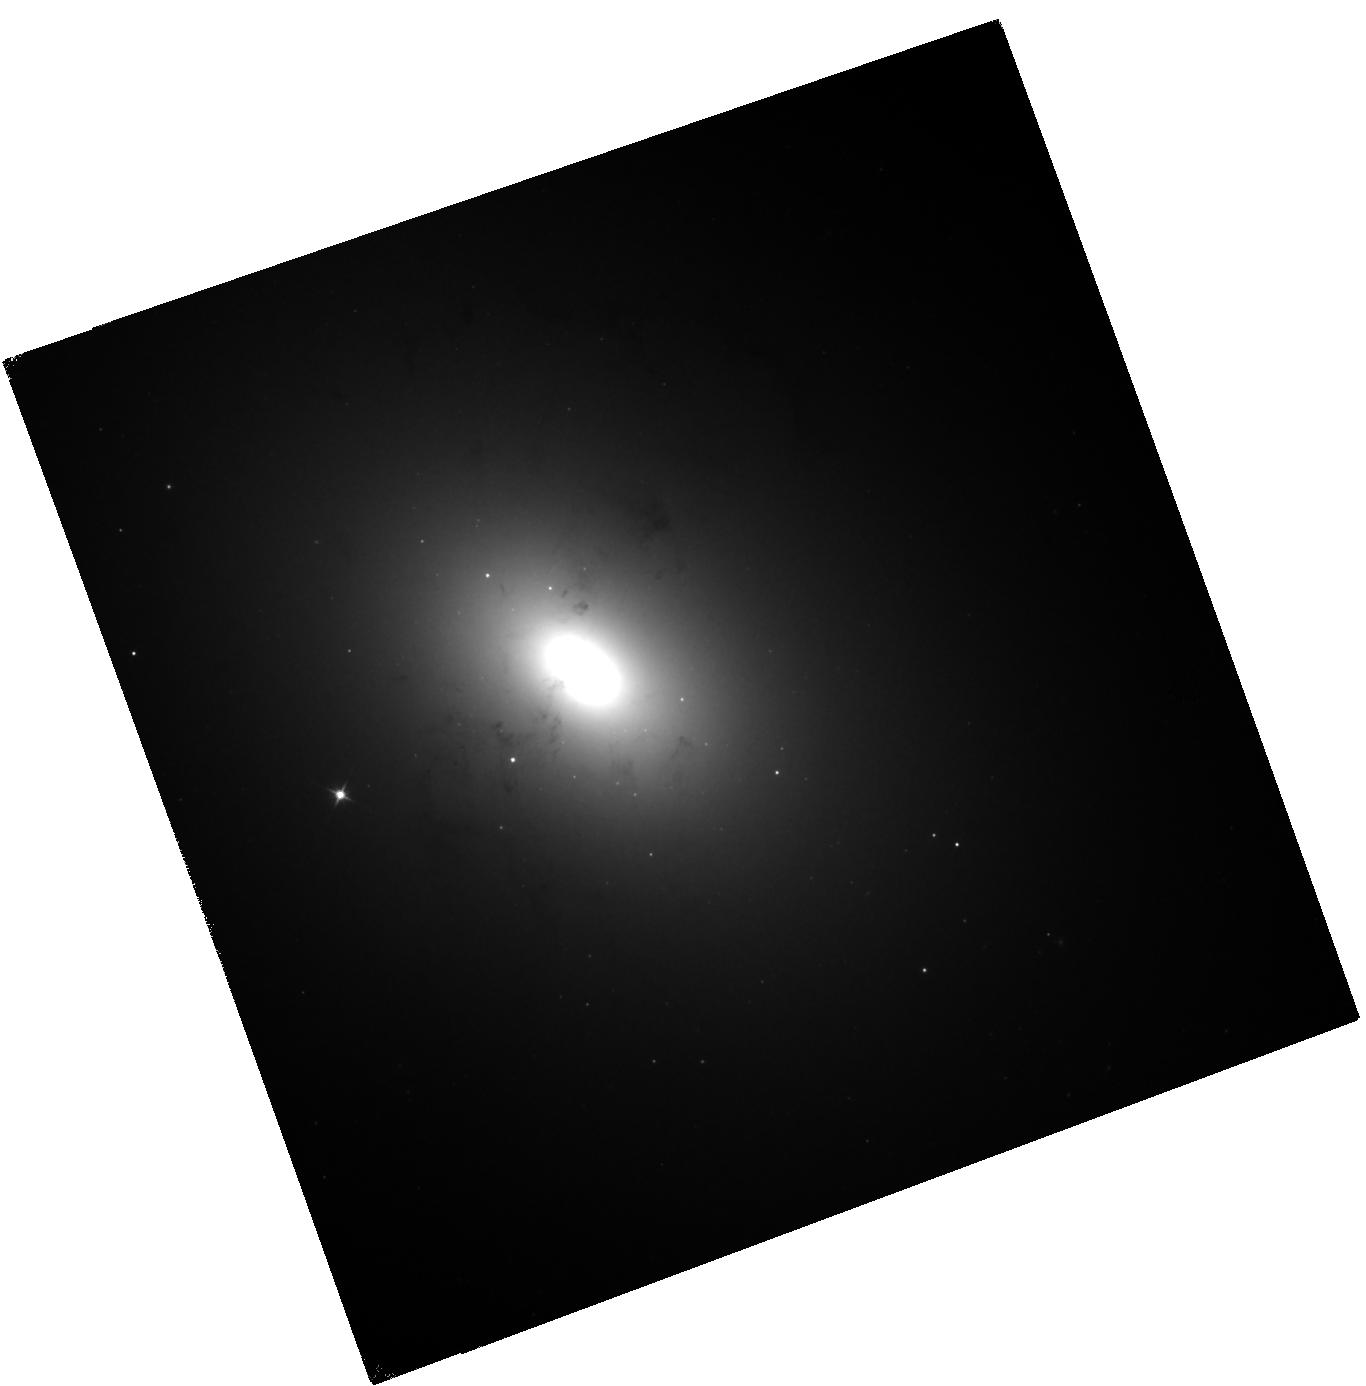
Target: NGC1316
Instrument: WFC3/IR
Filter: F110W
Exposure: 30 min
Observation ID: hst_11691_03_wfc3_ir_f110w_ib3n03

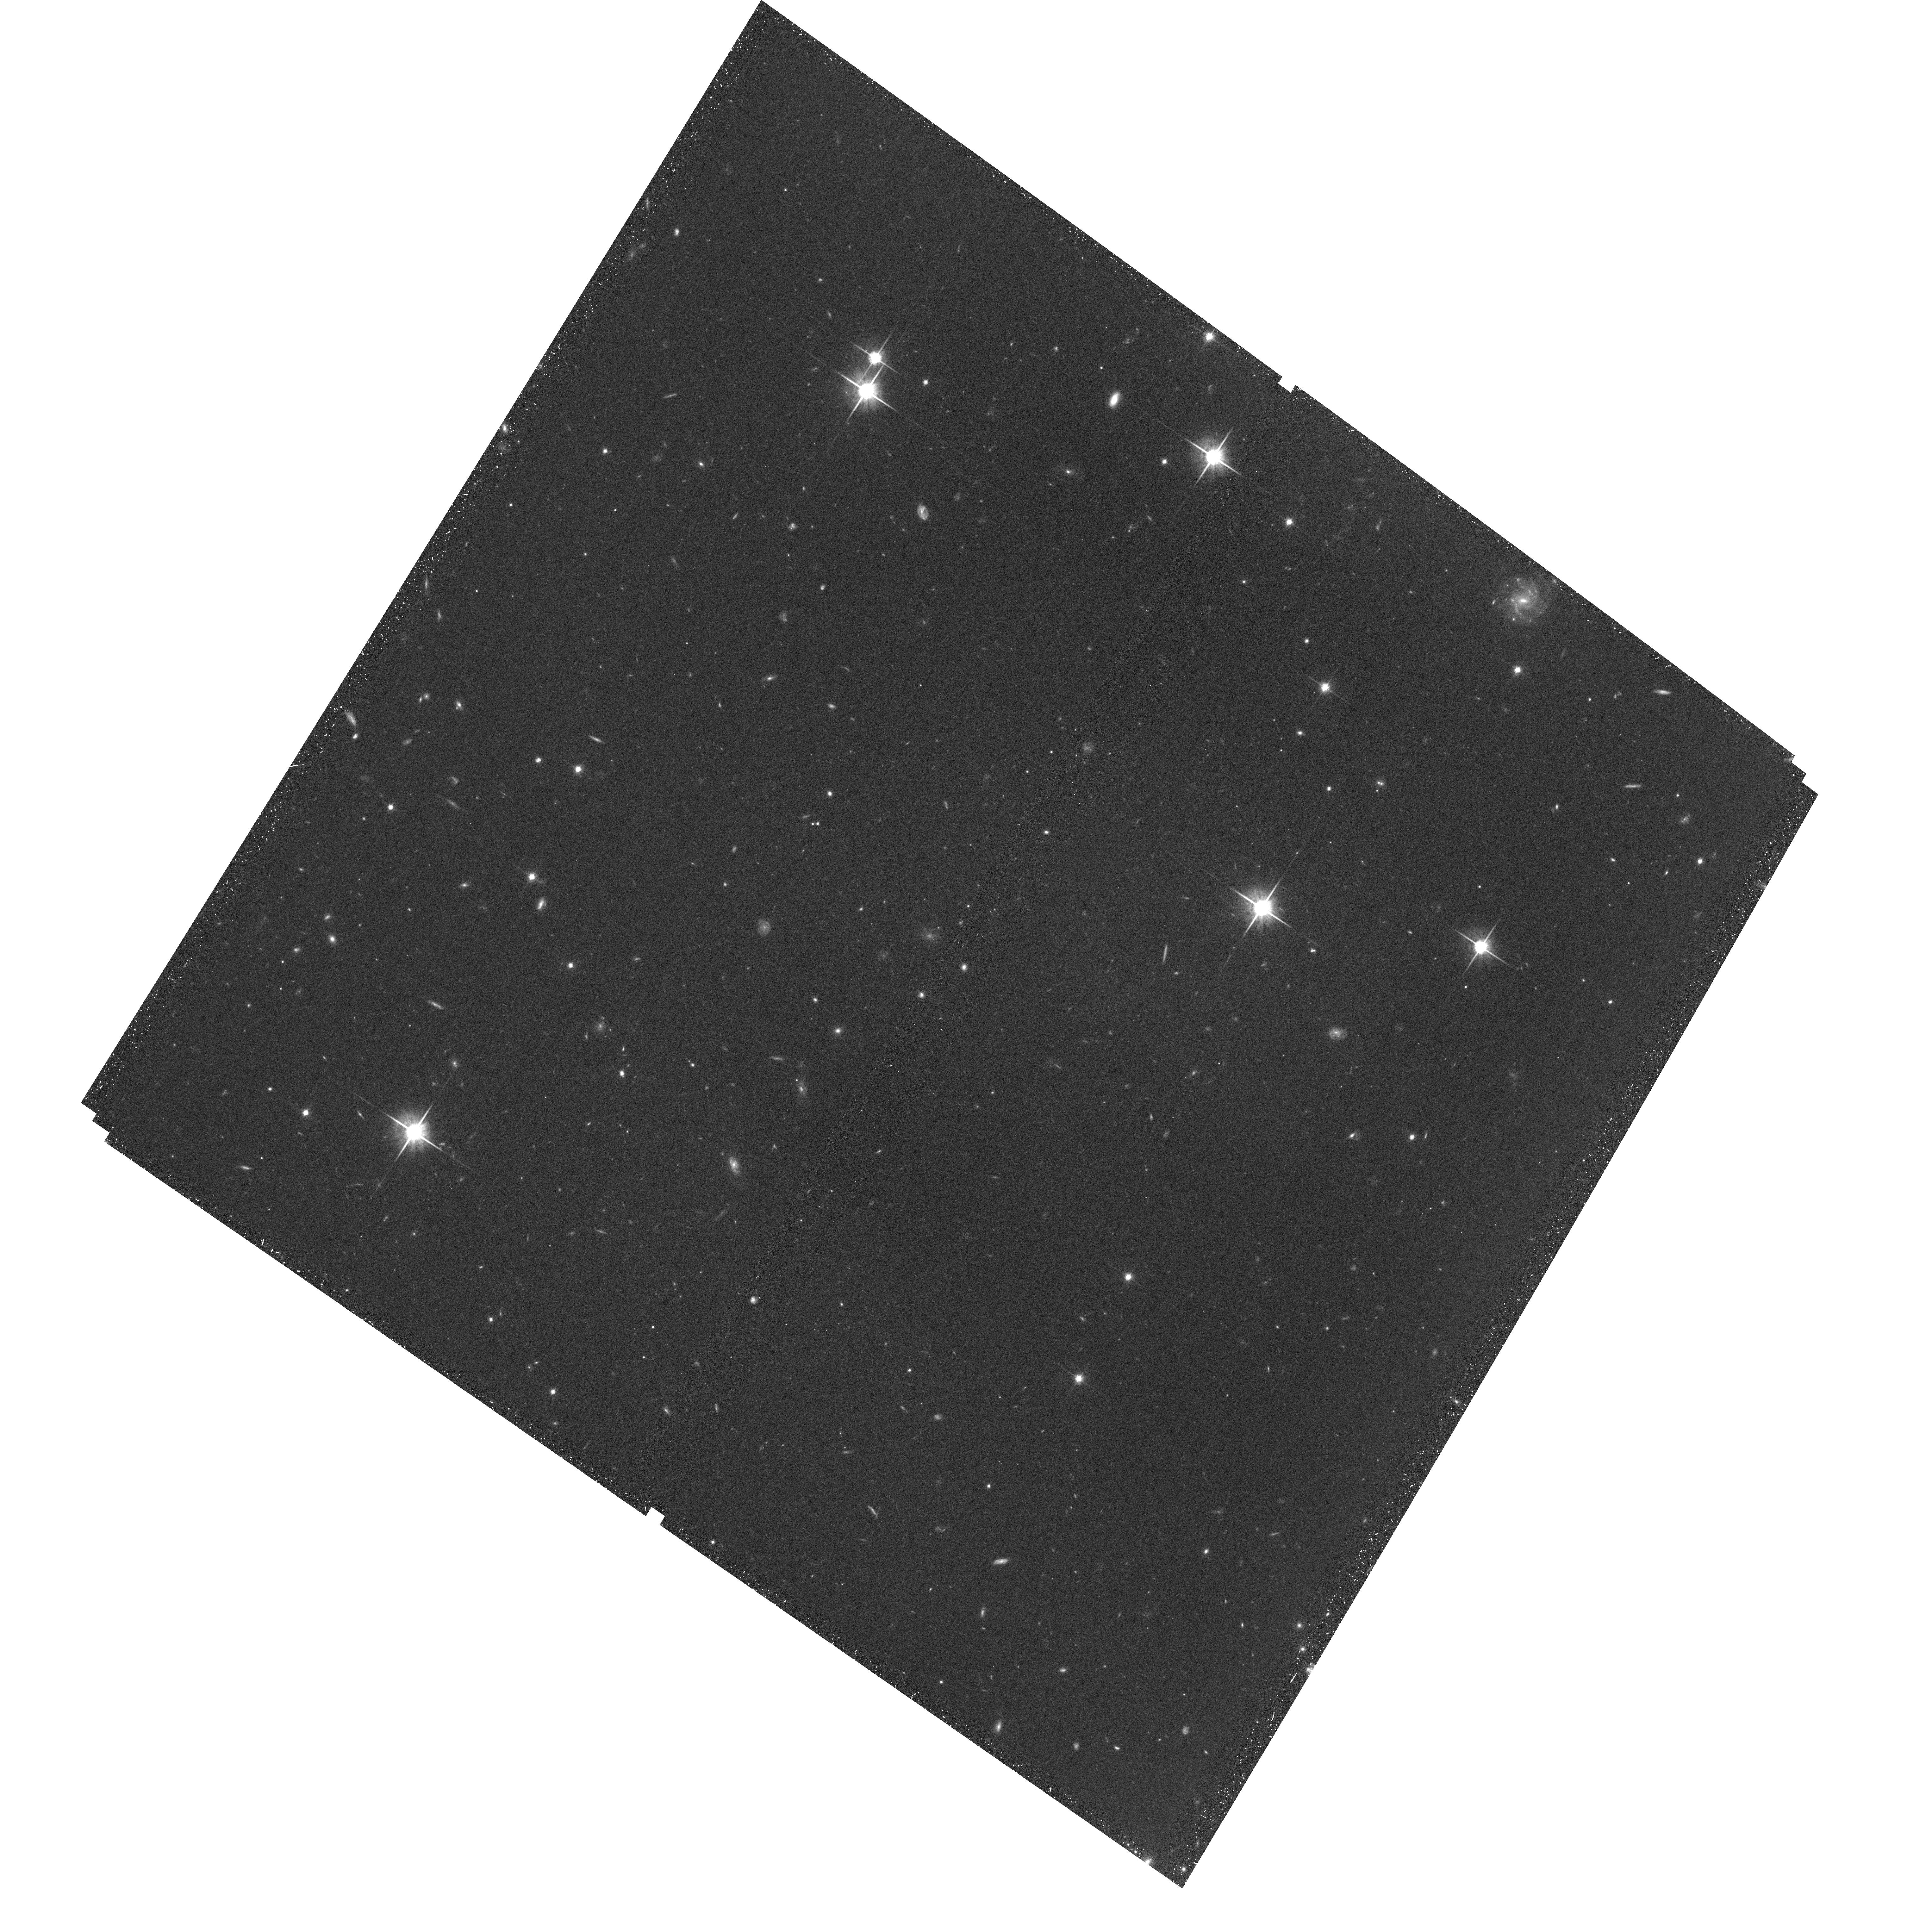
Target: field at RA 335.289°, Dec -24.702°
Instrument: ACS/WFC
Filter: F814W
Exposure: 37 min
Observation ID: hst_11691_02_acs_wfc_f814w_jb3n02

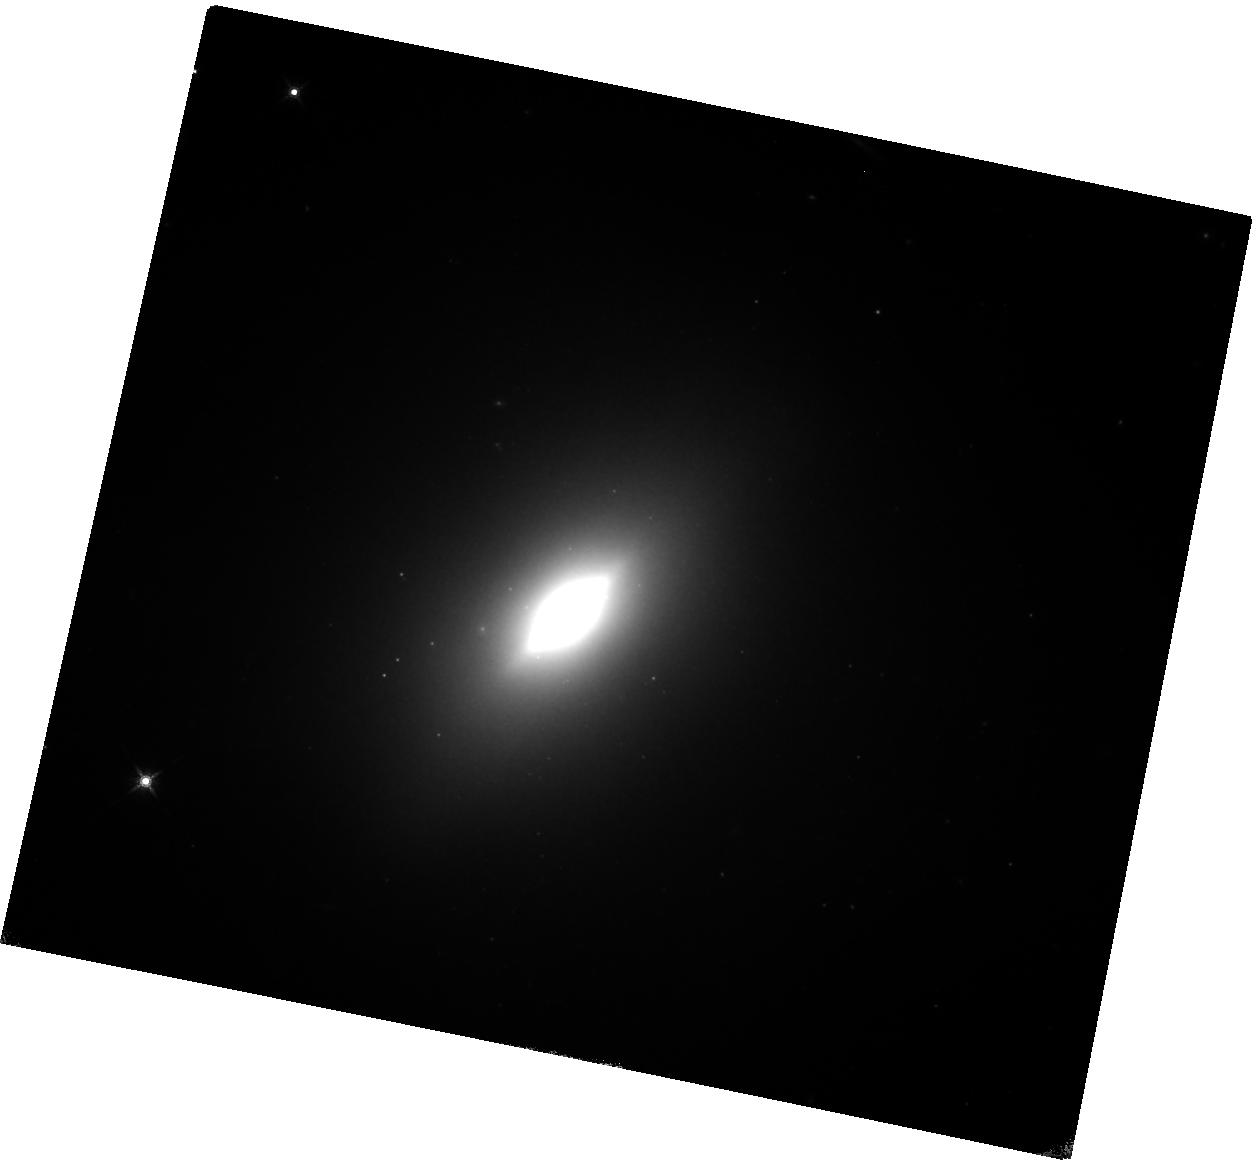
Target: NGC3610
Instrument: WFC3/IR
Filter: F160W
Exposure: 58 min
Observation ID: hst_11691_04_wfc3_ir_f160w_ib3n04

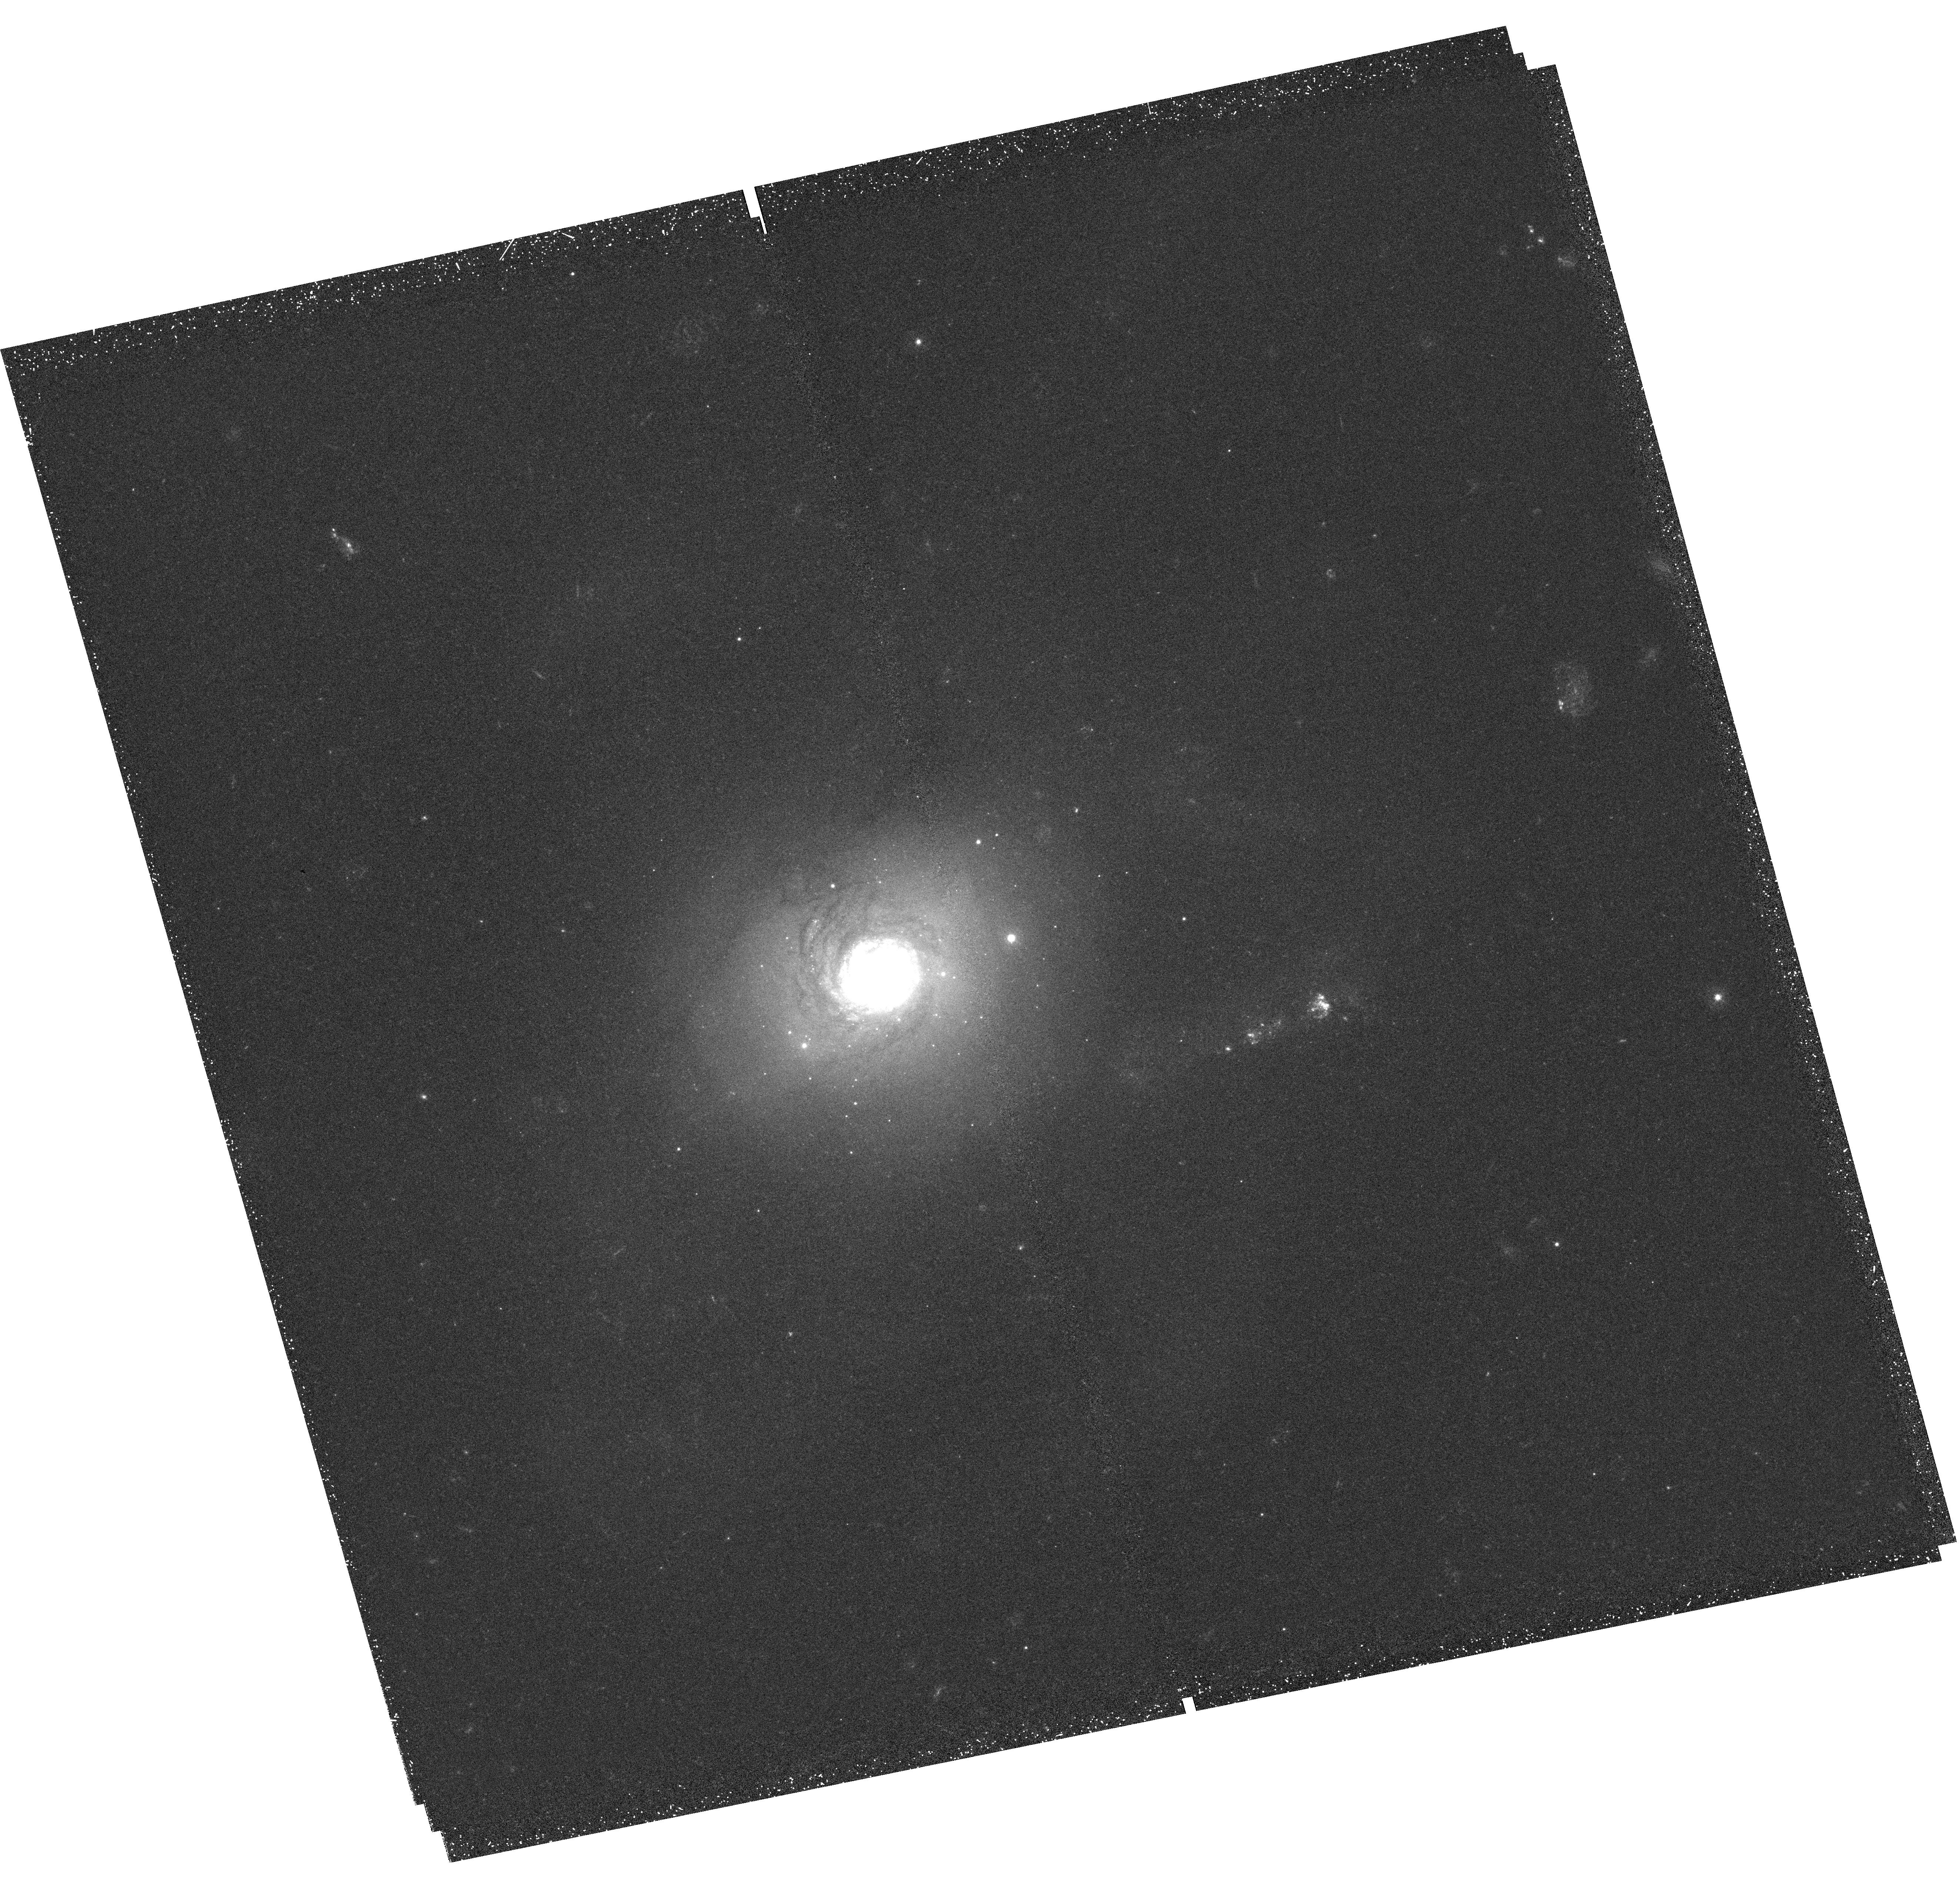
Target: NGC7252
Instrument: WFC3/UVIS
Filter: F336W
Exposure: 51 min
Observation ID: hst_11691_02_wfc3_uvis_f336w_ib3n02

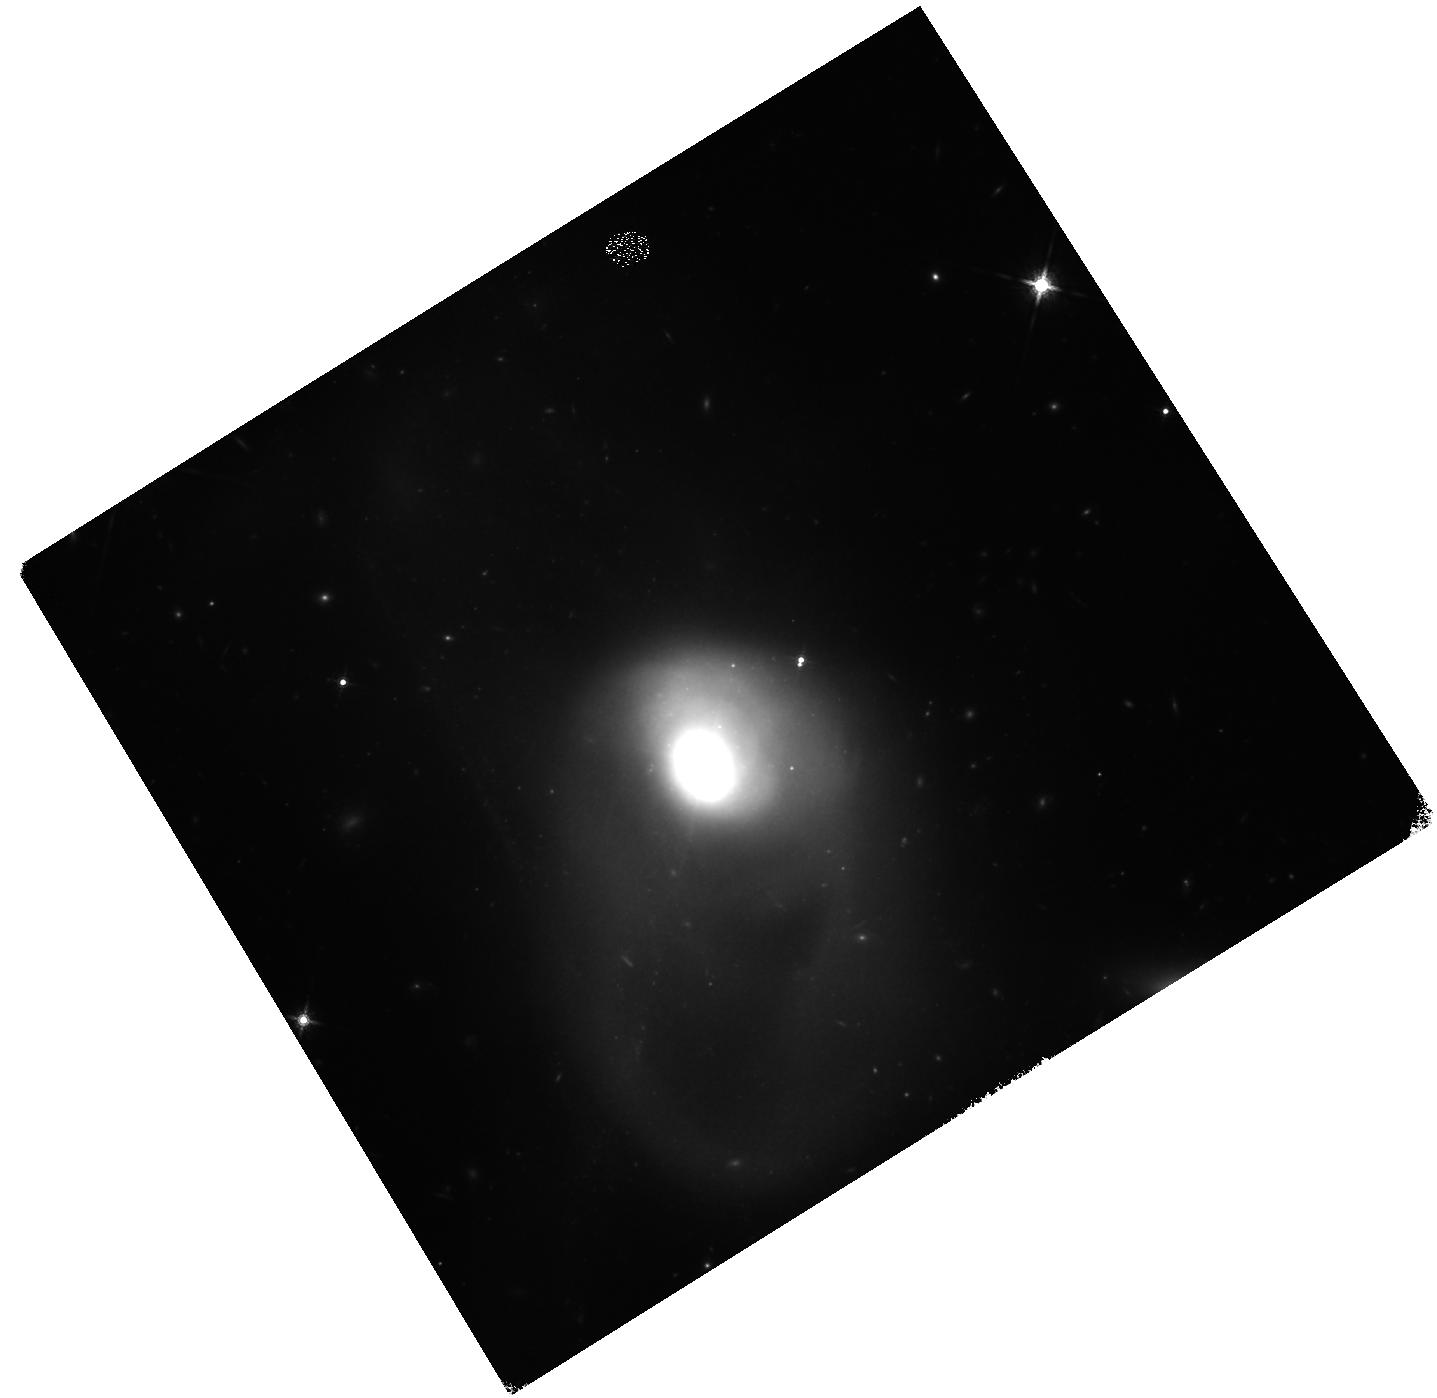
Target: NGC3921
Instrument: WFC3/IR
Filter: F160W
Exposure: 42 min
Observation ID: hst_11691_01_wfc3_ir_f160w_ib3n01

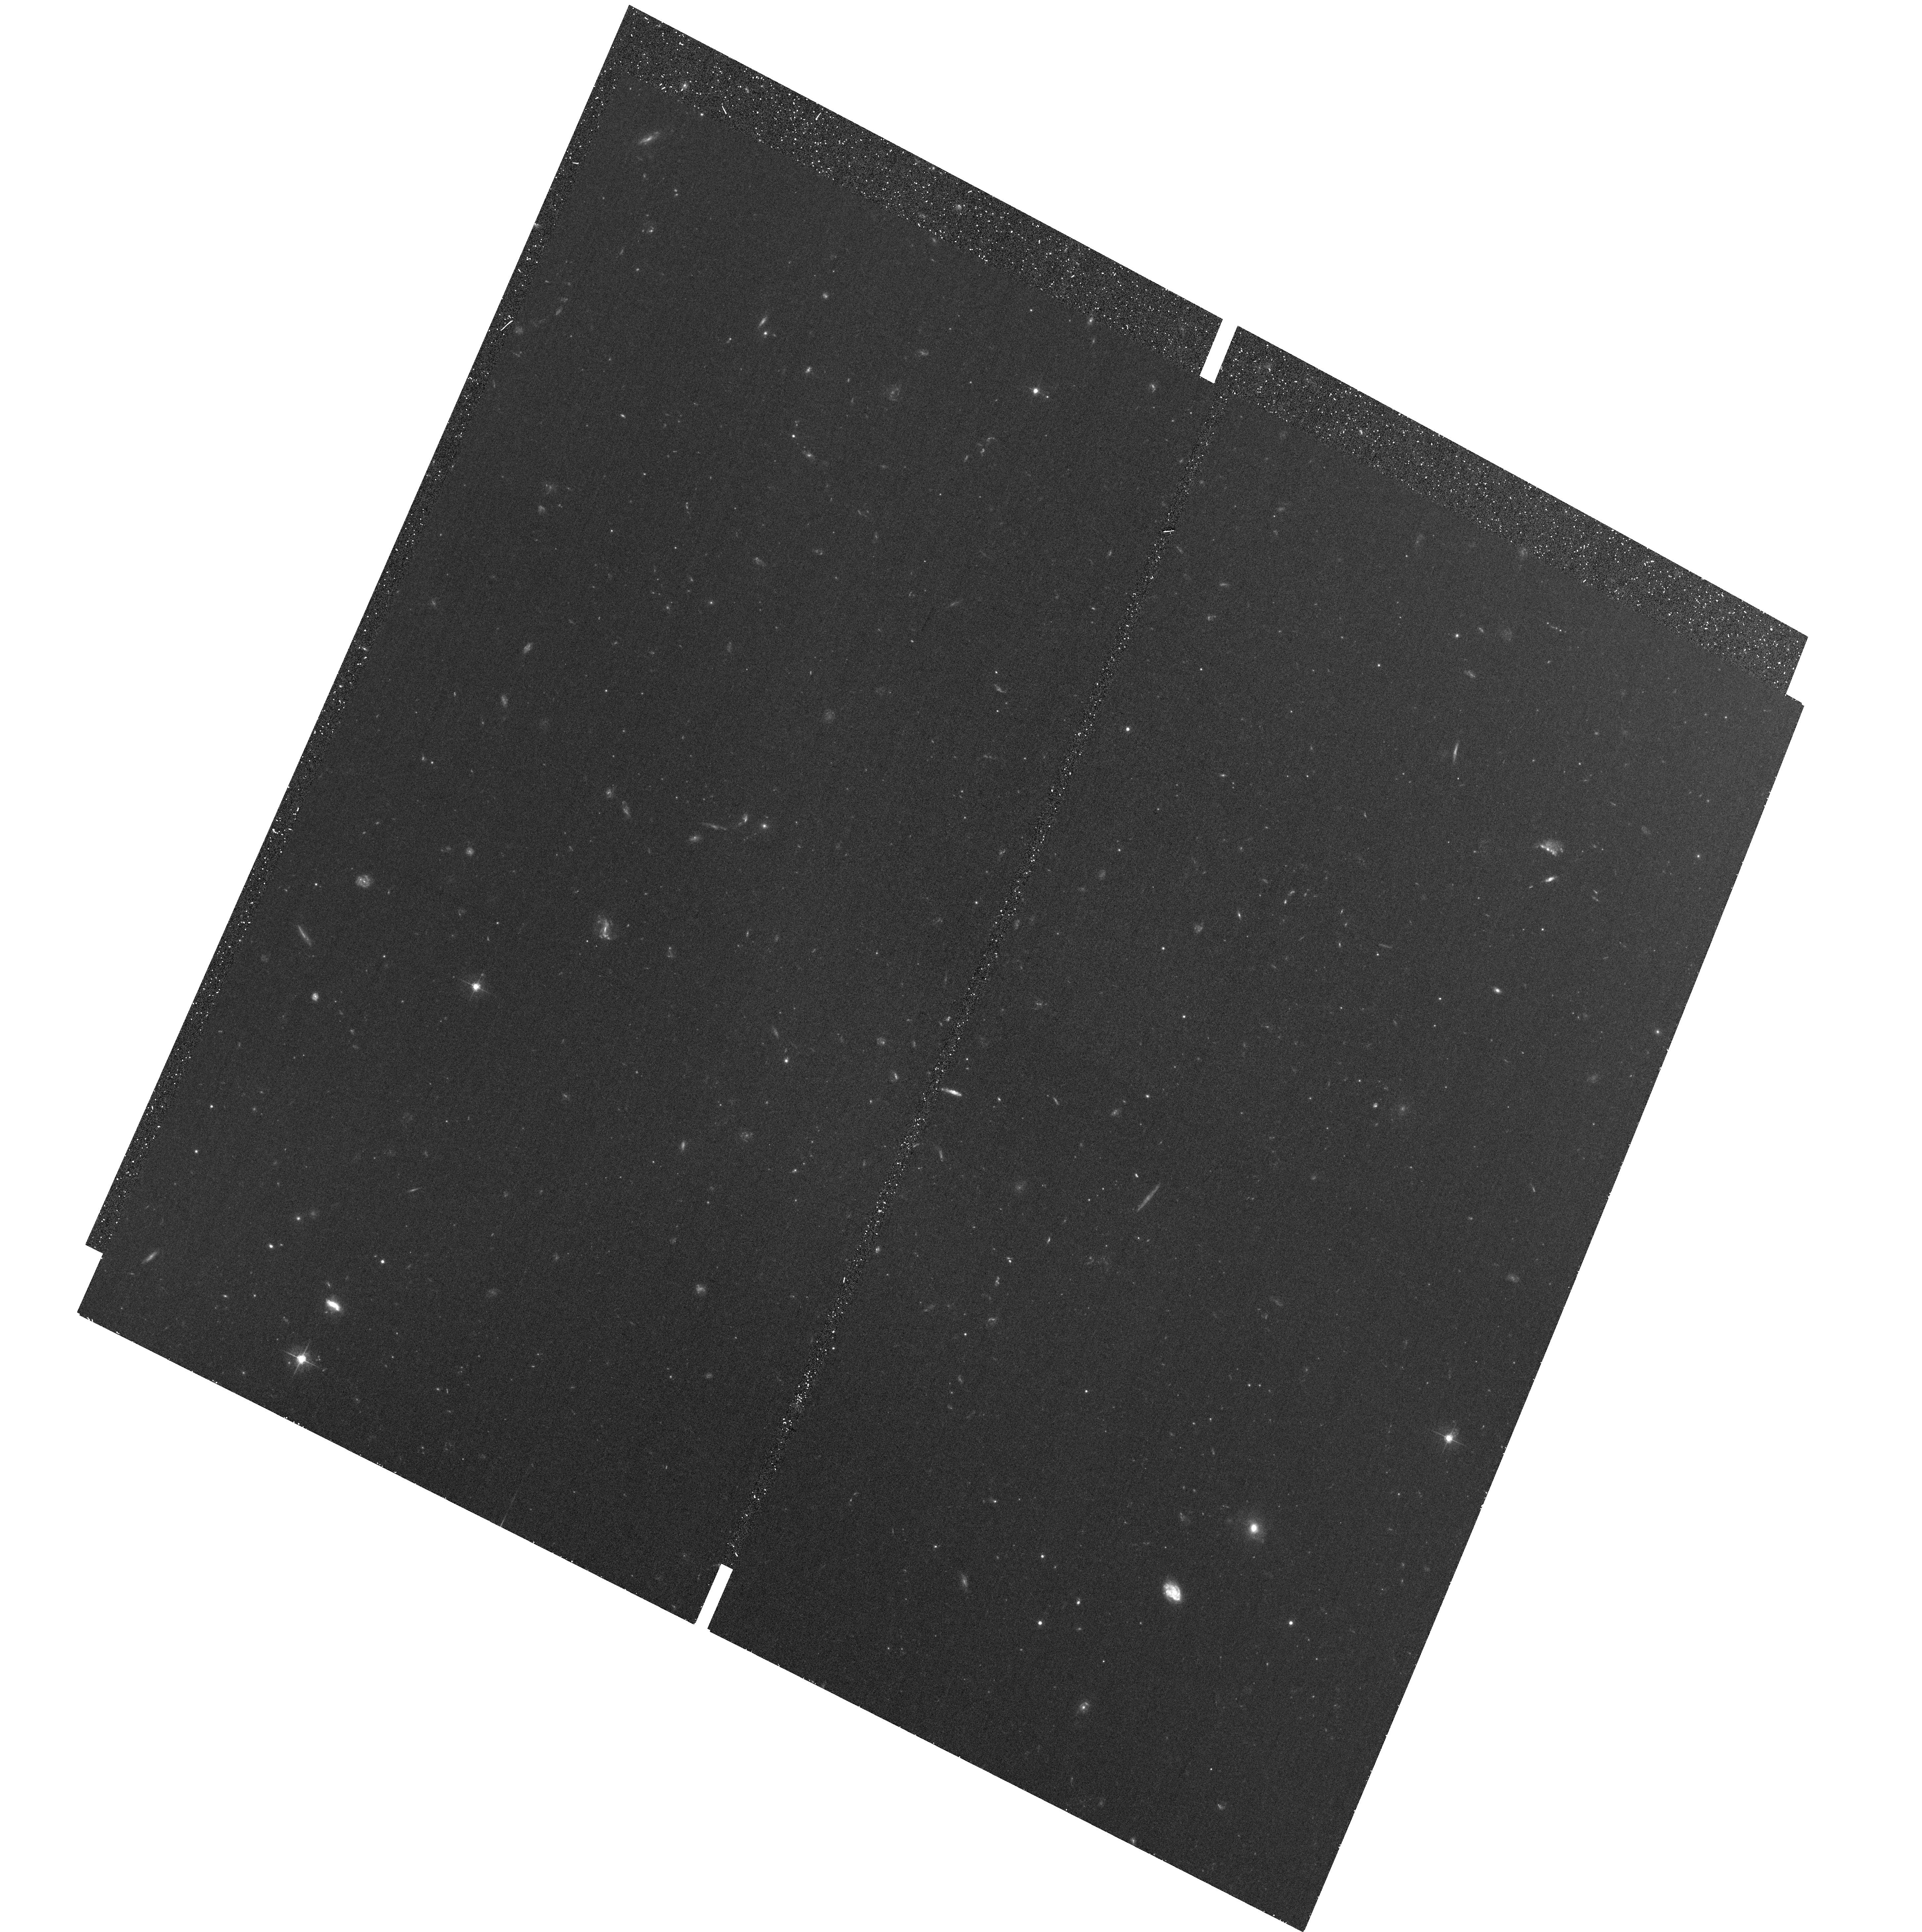
Target: field at RA 50.785°, Dec -37.244°
Instrument: ACS/WFC
Filter: F555W
Exposure: 49 min
Observation ID: hst_11691_03_acs_wfc_f555w_jb3n03

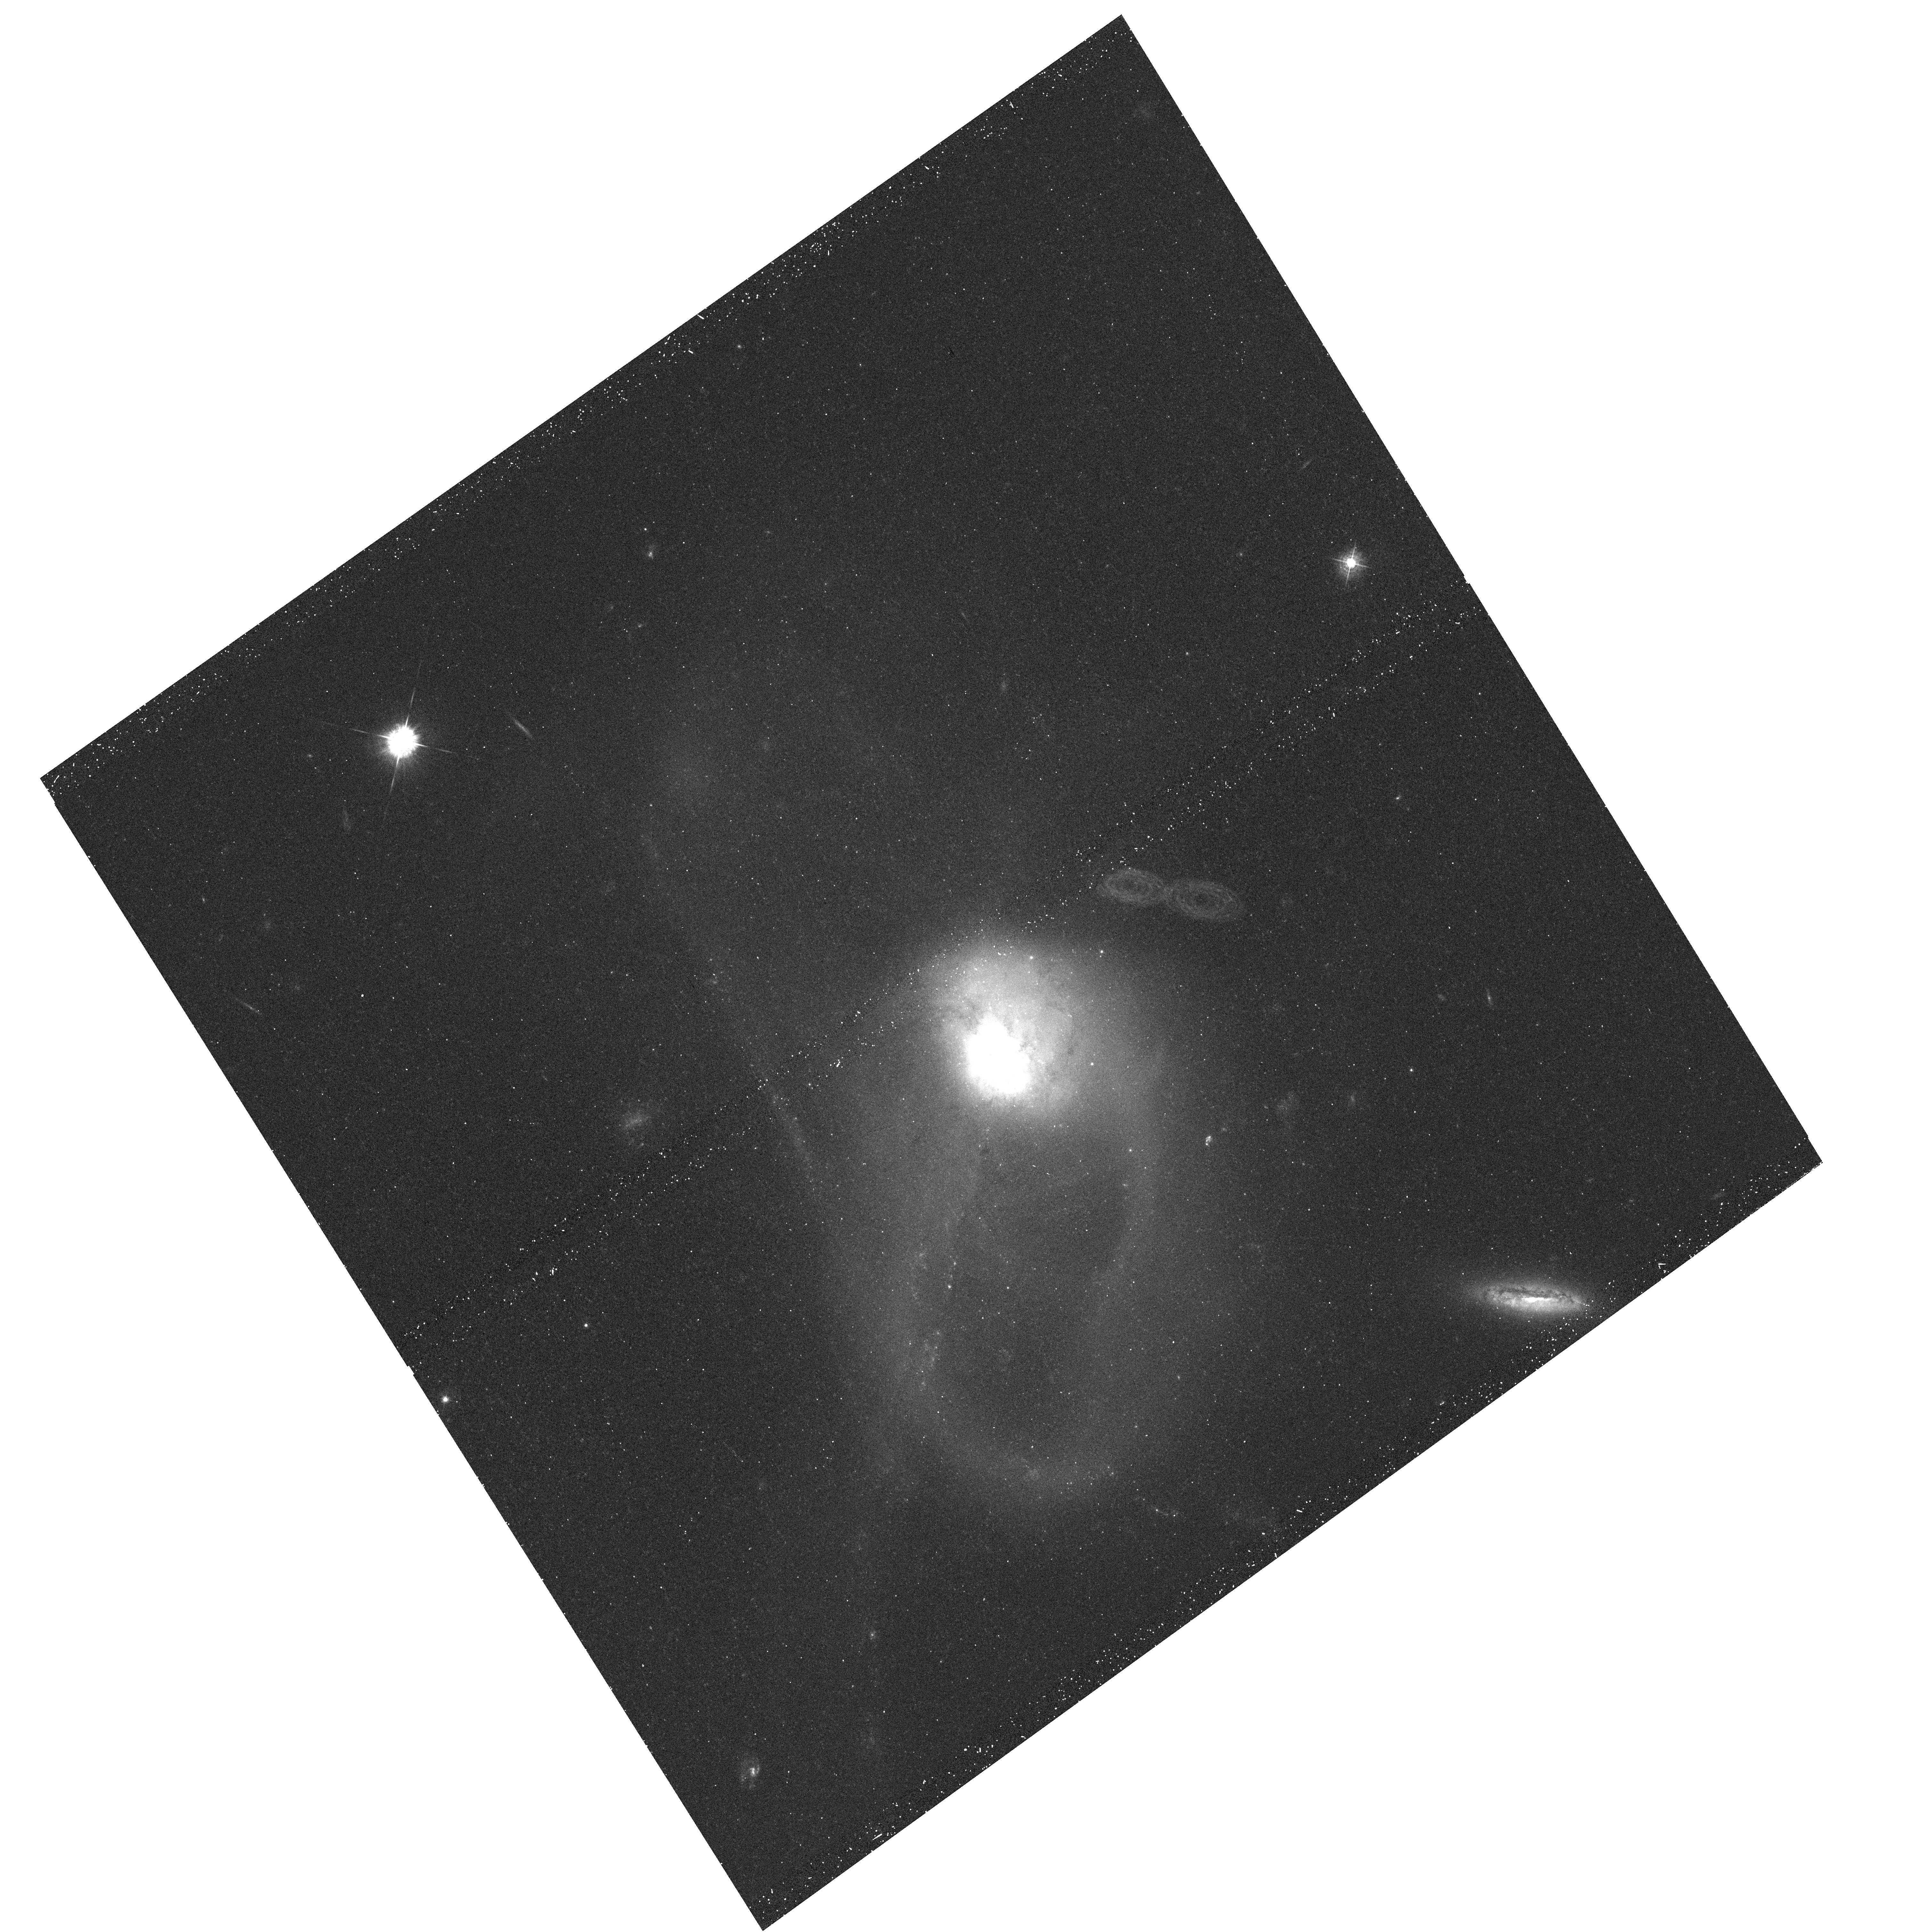
Target: NGC3921
Instrument: WFC3/UVIS
Filter: F438W
Exposure: 16 min
Observation ID: hst_11691_01_wfc3_uvis_f438w_ib3n01

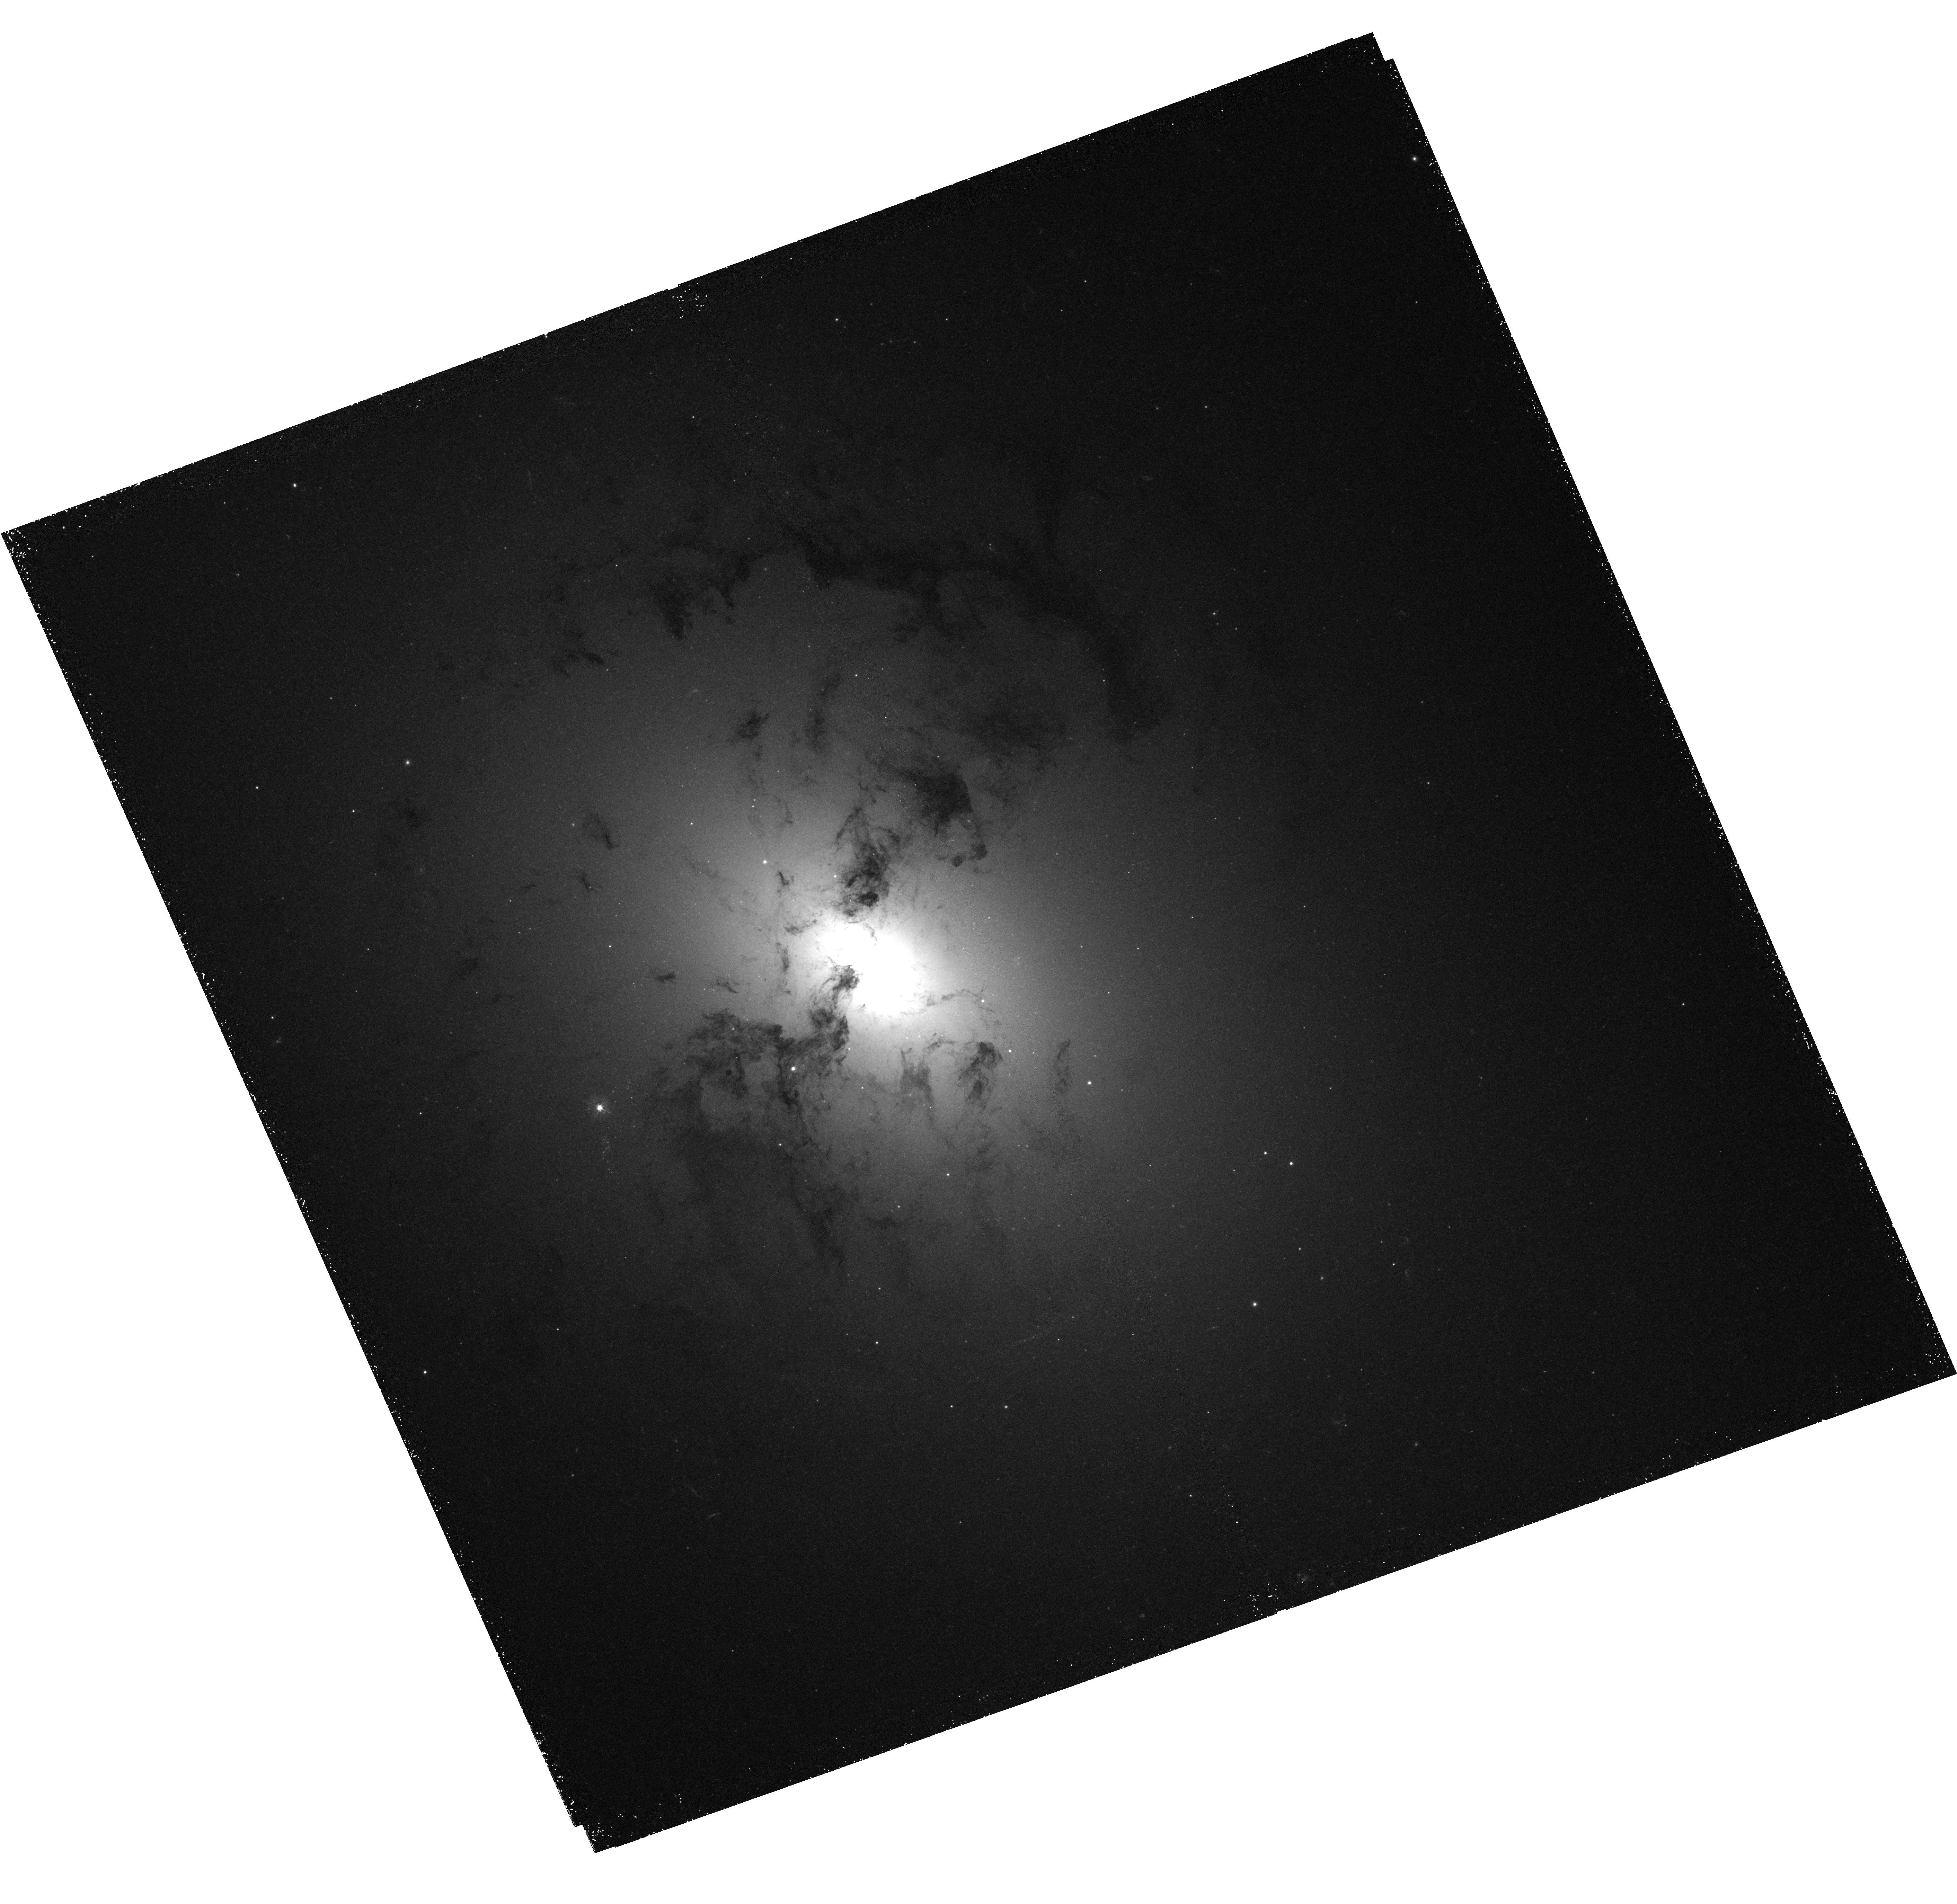
Target: NGC1316
Instrument: WFC3/UVIS
Filter: F336W
Exposure: 54 min
Observation ID: hst_11691_03_wfc3_uvis_f336w_ib3n03

Using Massive Star Clusters in Merger Remnants To Provide Reference Colors of Intermediate-Age Stellar Populations (PI: Goudfrooij, Paul)

Much current research in cosmology and galaxy formation relies on an accurate interpretation of colors of galaxies in terms of their evolutionary state, i.e., in terms of ages and metallicities. One particularly important topic is the ability to identify early-type galaxies at "intermediate" ages (~ 500 Myr - 5 Gyr), i.e., the period between the end of star formation and ~ half the age of the universe. Currently, integrated-light studies must rely on population synthesis models which rest upon spectral libraries of stars in the solar neighborhood. These models have a difficult time correctly incorporating short-lived evolutionary phases such as thermally pulsing AGB stars, which produce up to 80% of the flux in the near-IR in this age range. Furthermore, intermediate-age star clusters in the Local Group do not represent proper templates against which to calibrate population synthesis models in this age range, because their masses are too low to render the effect of stochastic fluctuations due to the number of bright RGB and AGB stars negligible. As a consequence, current population synthesis models have trouble reconciling the evolutionary state of high-redshift galaxies from optical versus near-IR colors. We propose a simple and effective solution to this issue, namely obtaining high-quality EMPIRICAL colors of massive globular clusters in galaxy merger remnants which span this important age range. These colors should serve as relevant references, both to identify intermediate-age objects in the local and distant universe and as calibrators for population synthesis modellers.